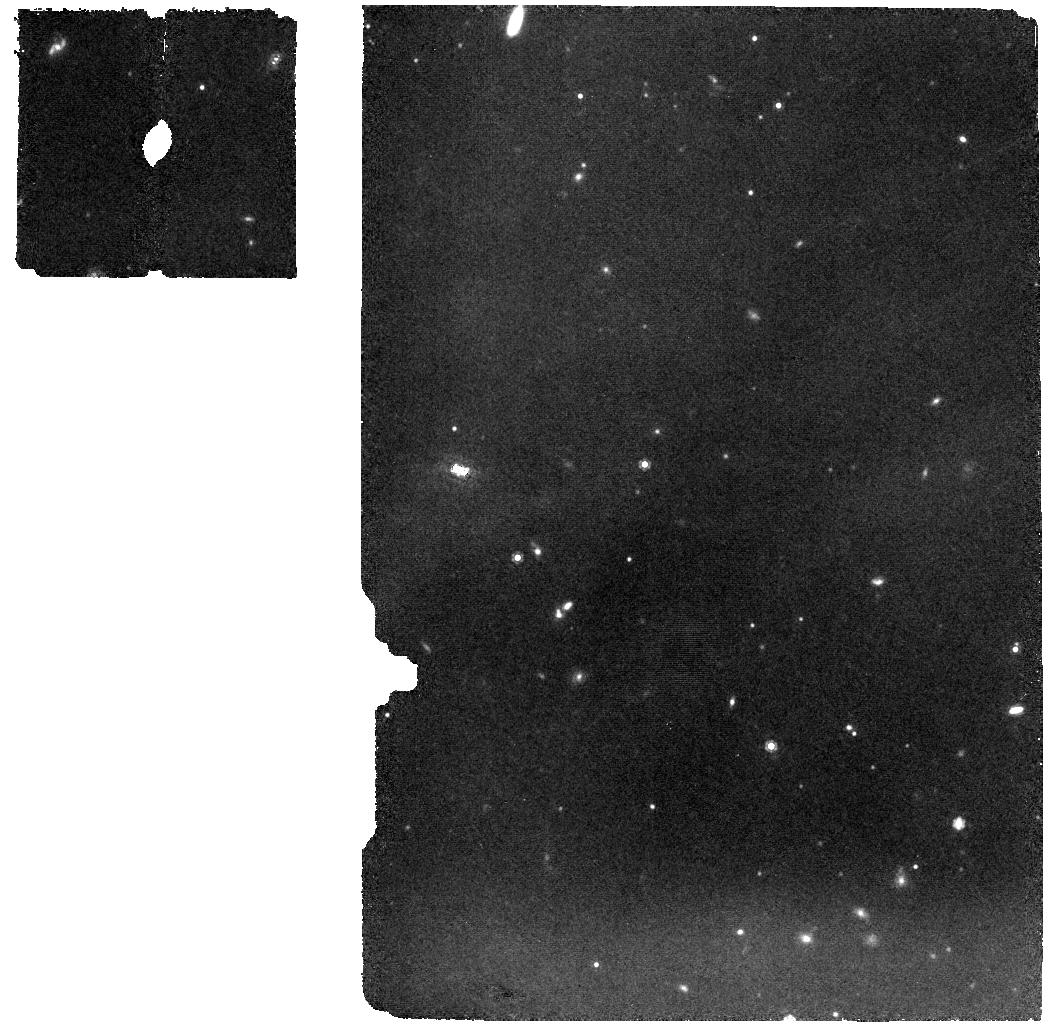
Target: 2MASS-J16064794-1841437
Instrument: MIRI
Filter: F1000W
Exposure: 28 min
Observation ID: jw02970-o002_t002_miri_f1000w

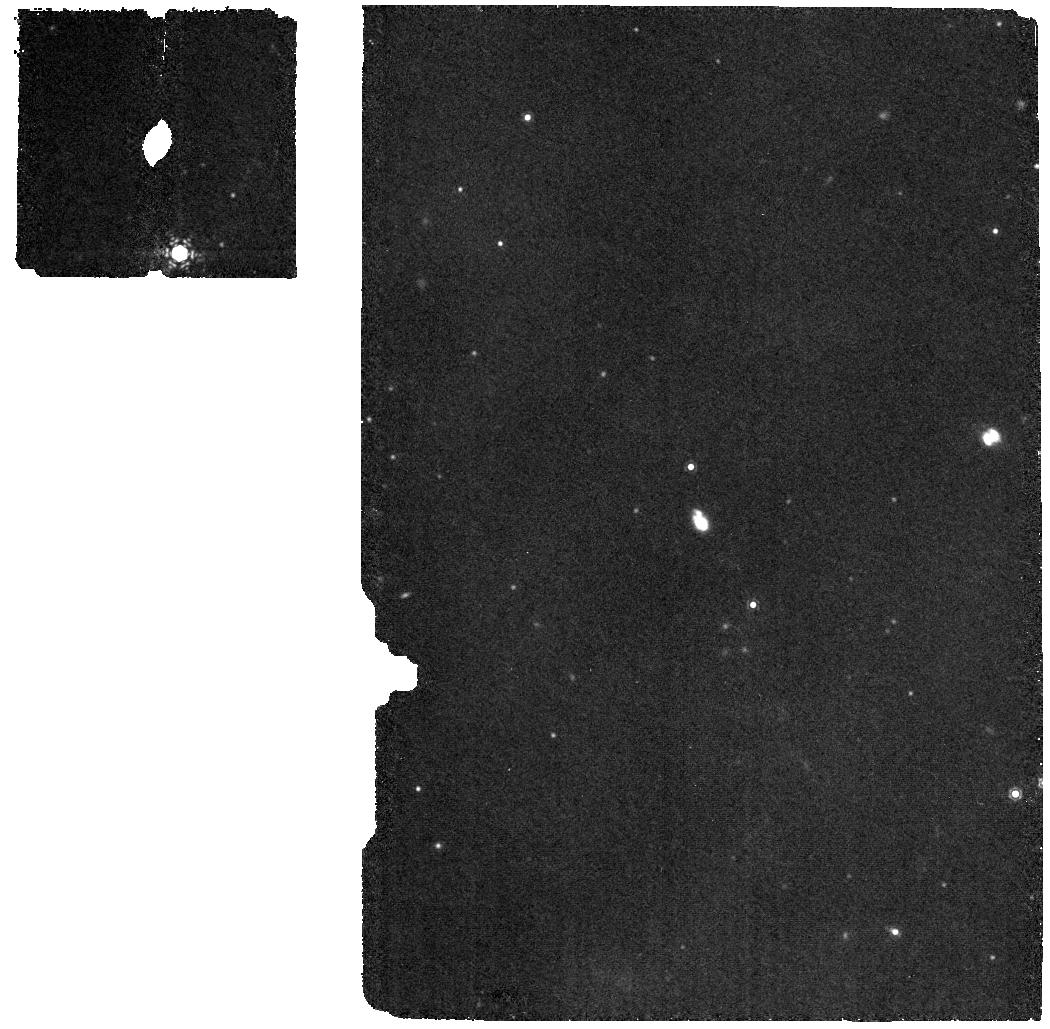
Target: 2MASSJ16064385-1908056
Instrument: MIRI
Filter: F1130W
Exposure: 28 min
Observation ID: jw02970-o014_t014_miri_f1130w

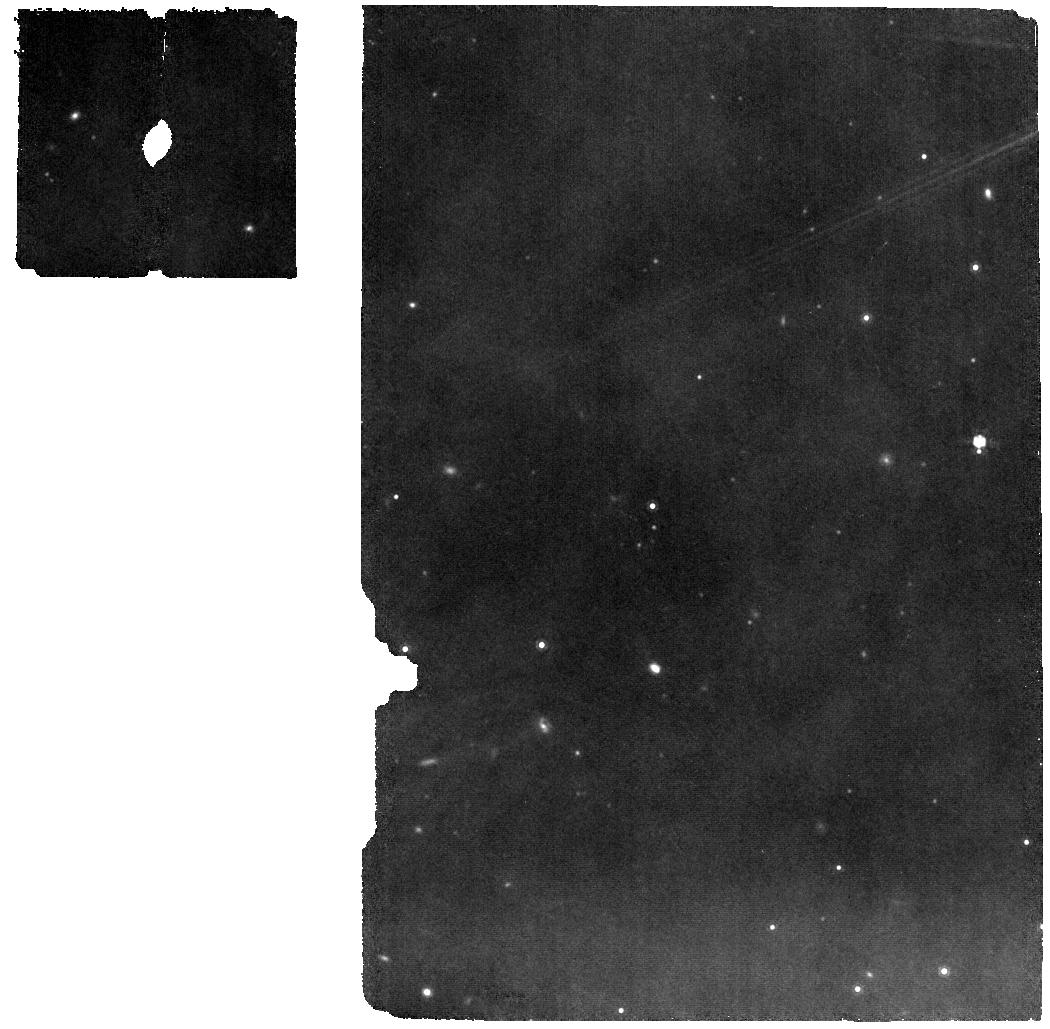
Target: 2MASSJ16123916-1859284
Instrument: MIRI
Filter: F1000W
Exposure: 9 min
Observation ID: jw02970-o007_t007_miri_f1000w

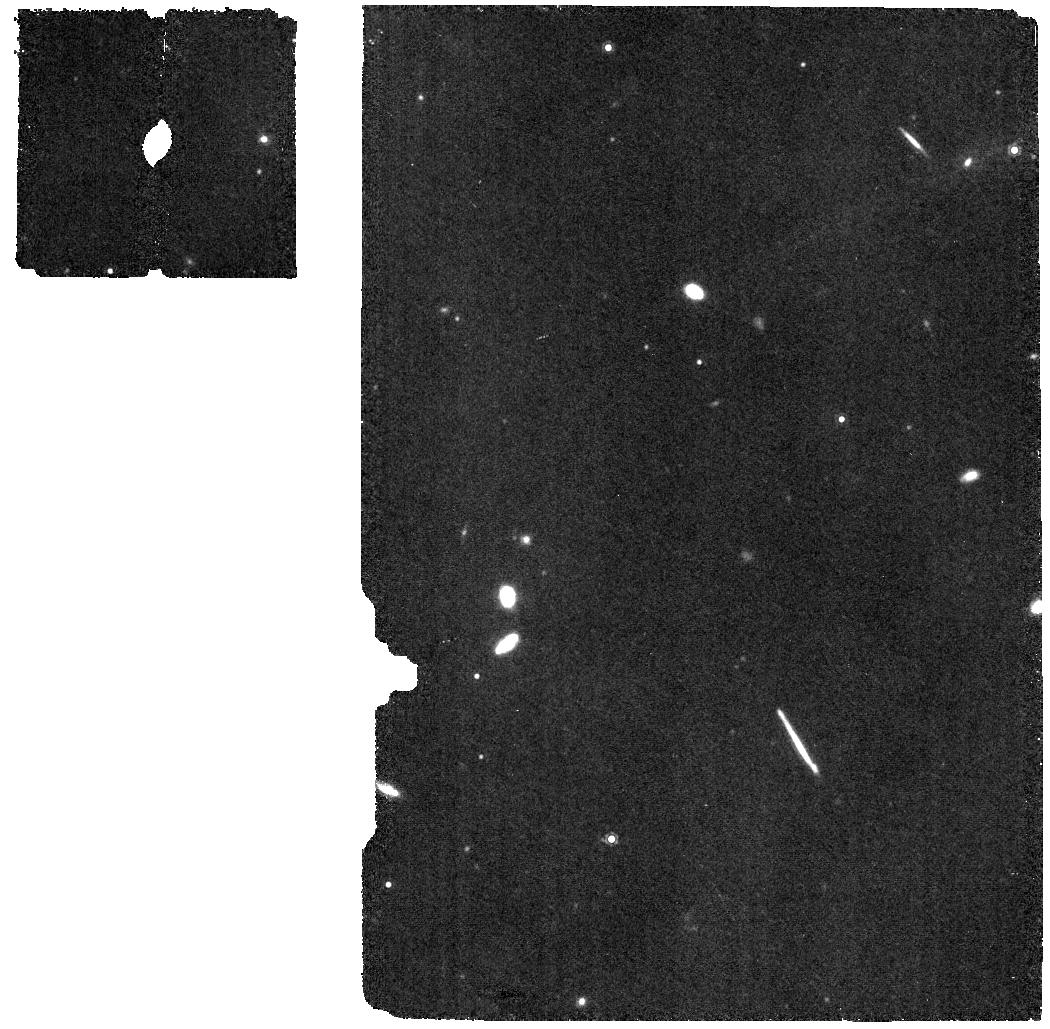
Target: 2MASSJ16062196-1928445
Instrument: MIRI
Filter: F1130W
Exposure: 9 min
Observation ID: jw02970-o008_t008_miri_f1130w

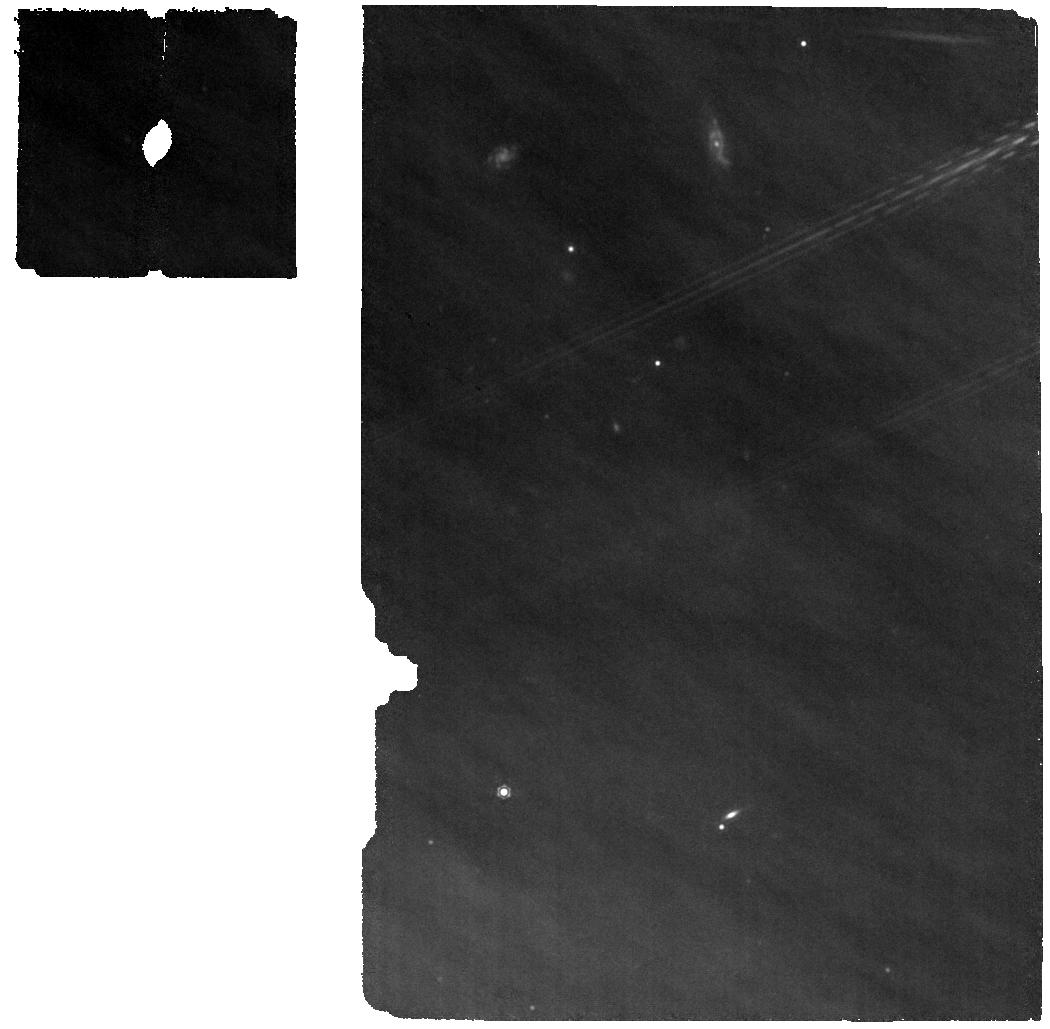
Target: 2MASSJ16142029-1906481
Instrument: MIRI
Filter: F1130W
Exposure: 5 min
Observation ID: jw02970-o003_t003_miri_f1130w

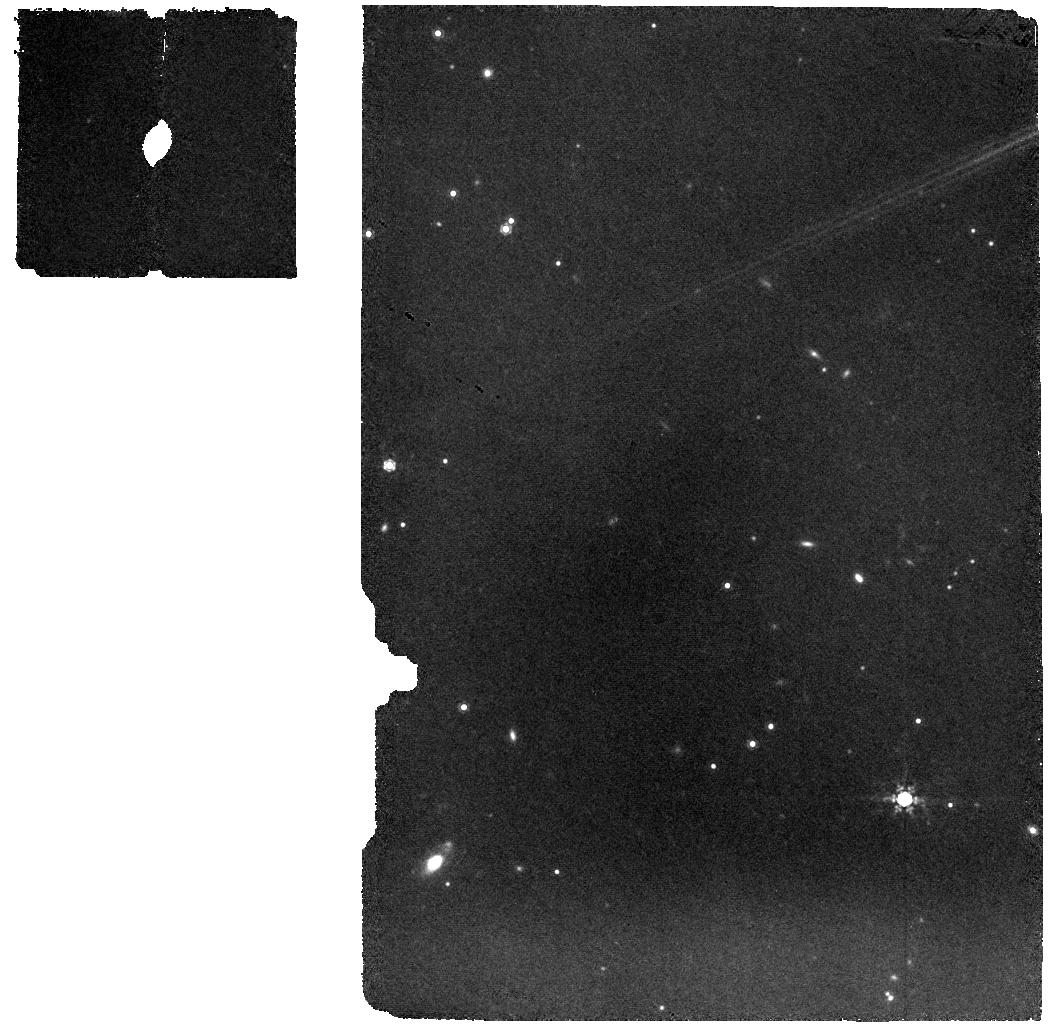
Target: 2MASSJ16052157-1821412
Instrument: MIRI
Filter: F1000W
Exposure: 9 min
Observation ID: jw02970-o006_t006_miri_f1000w

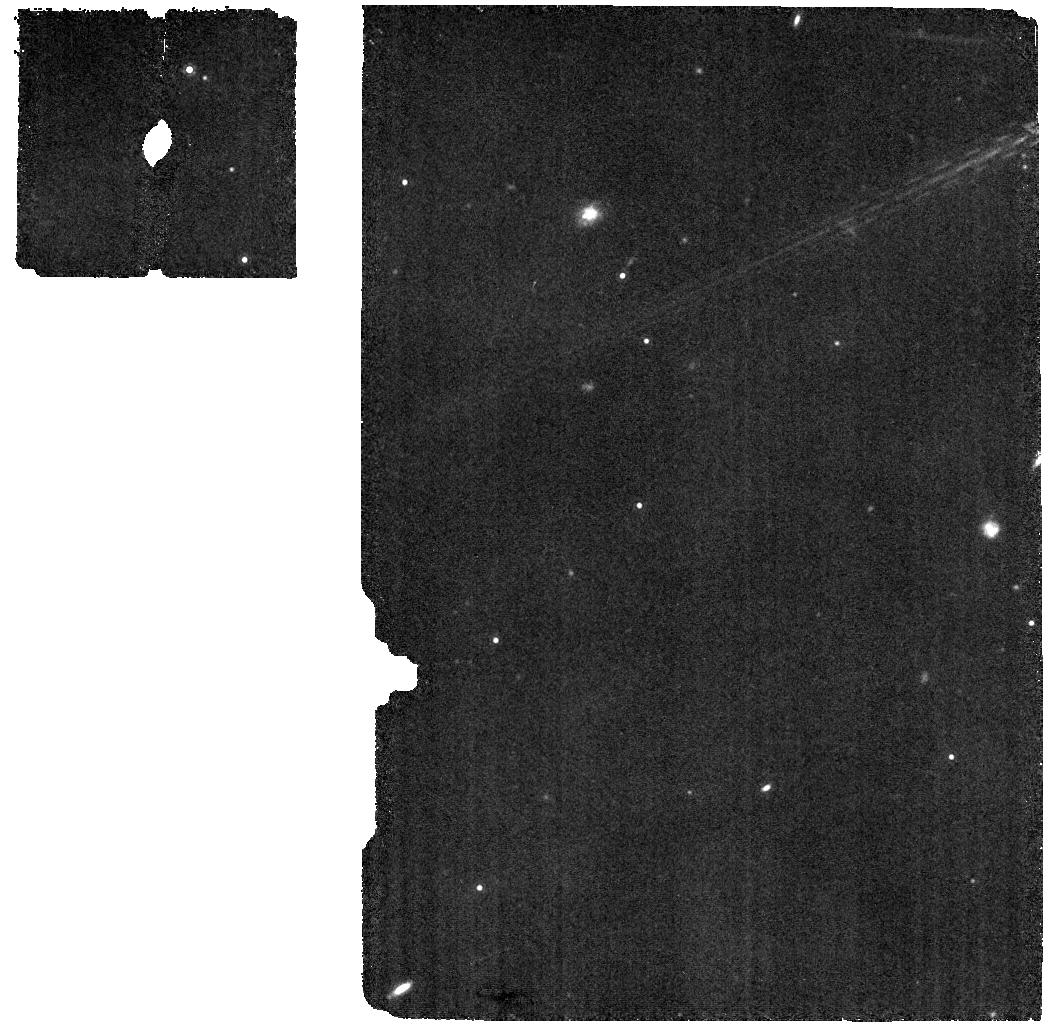
Target: 2MASSJ16153456-2242421
Instrument: MIRI
Filter: F1130W
Exposure: 5 min
Observation ID: jw02970-o004_t004_miri_f1130w

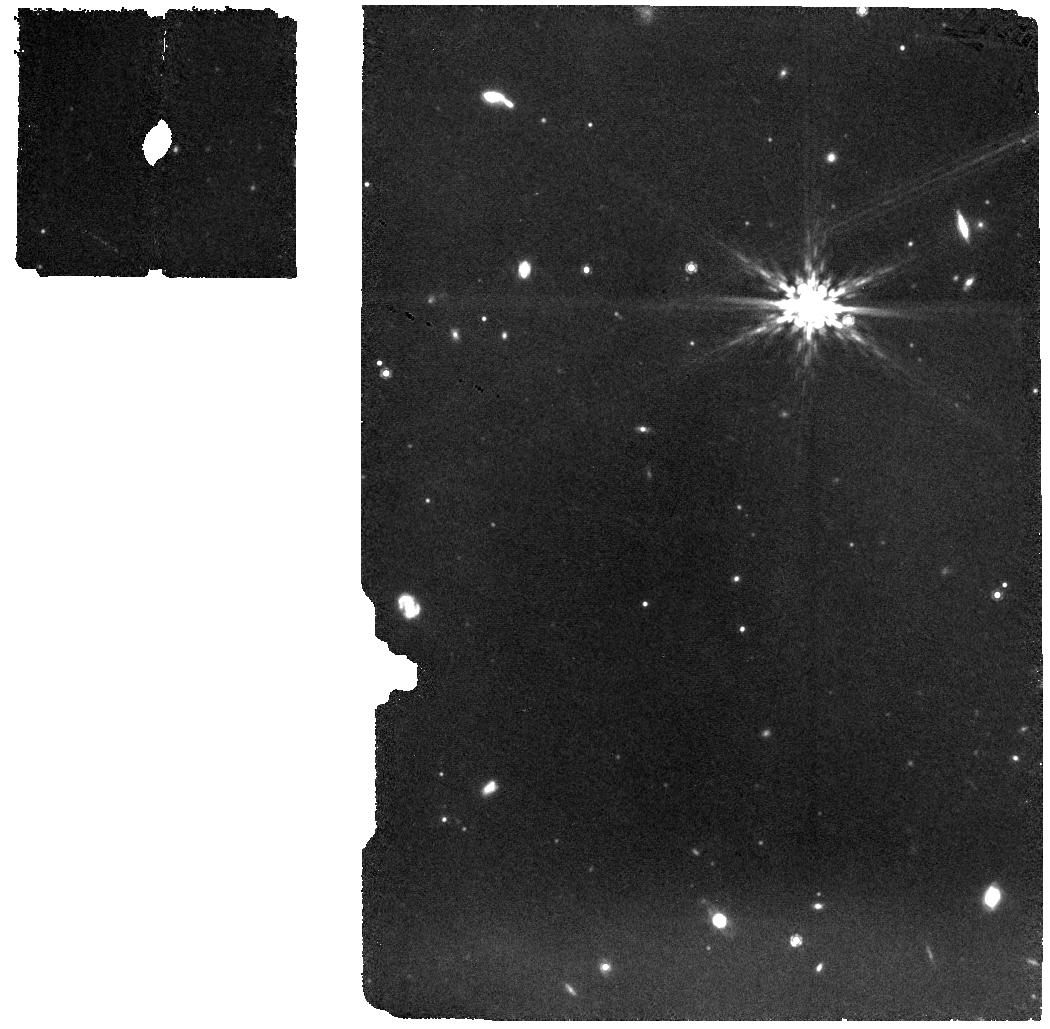
Target: 2MASSJ16035767-2031055
Instrument: MIRI
Filter: F1000W
Exposure: 9 min
Observation ID: jw02970-o009_t009_miri_f1000w

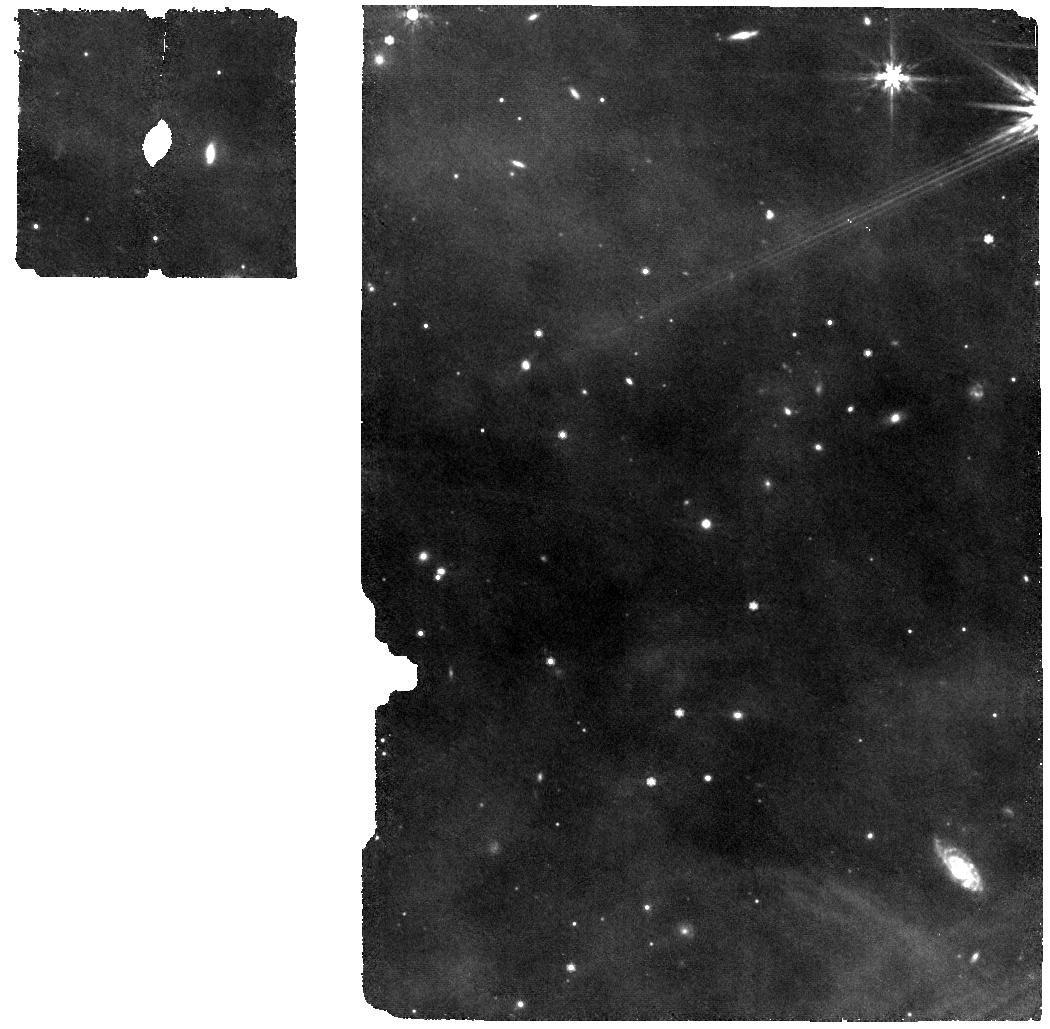
Target: 2MASSJ16042165-2130284
Instrument: MIRI
Filter: F770W
Exposure: 9 min
Observation ID: jw02970-o001_t001_miri_f770w

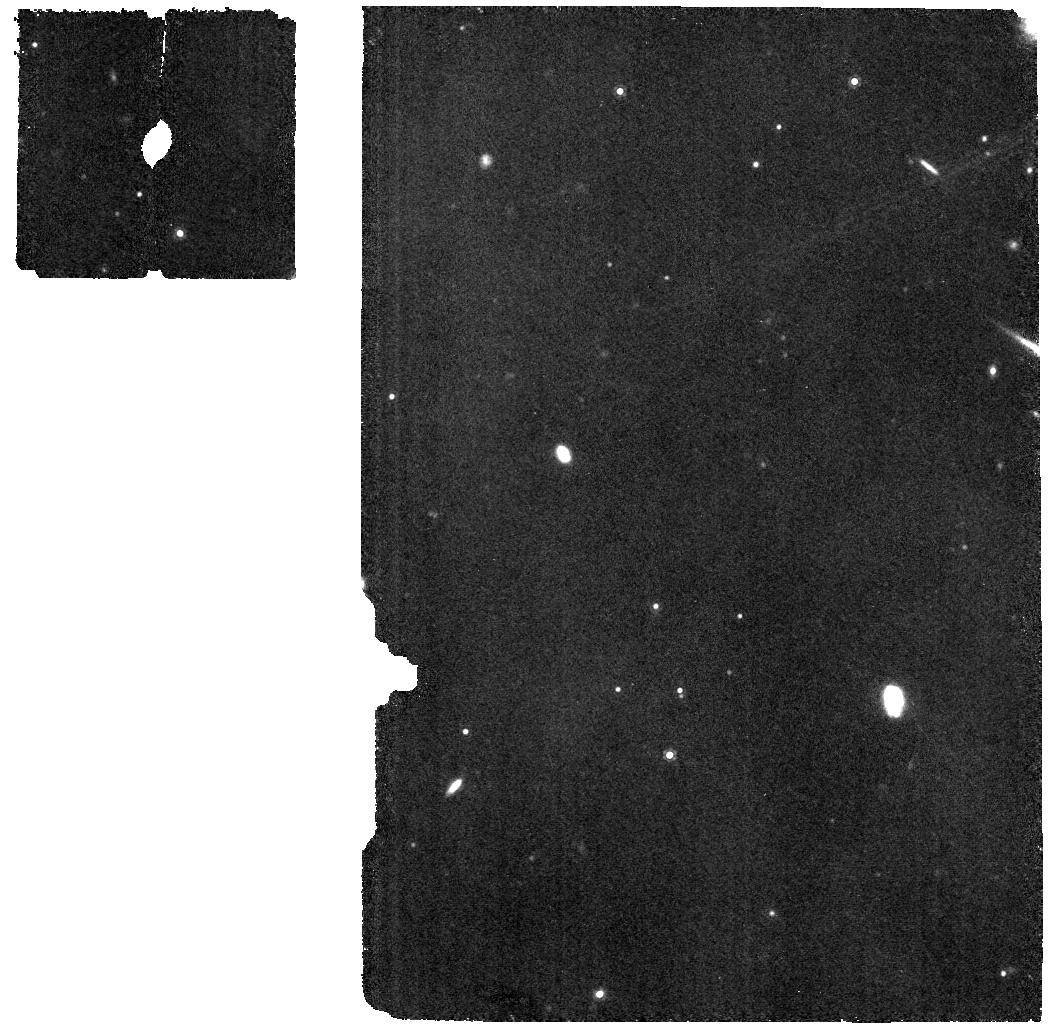
Target: 2MASSJ16111534-1757214
Instrument: MIRI
Filter: F1130W
Exposure: 9 min
Observation ID: jw02970-o013_t013_miri_f1130w

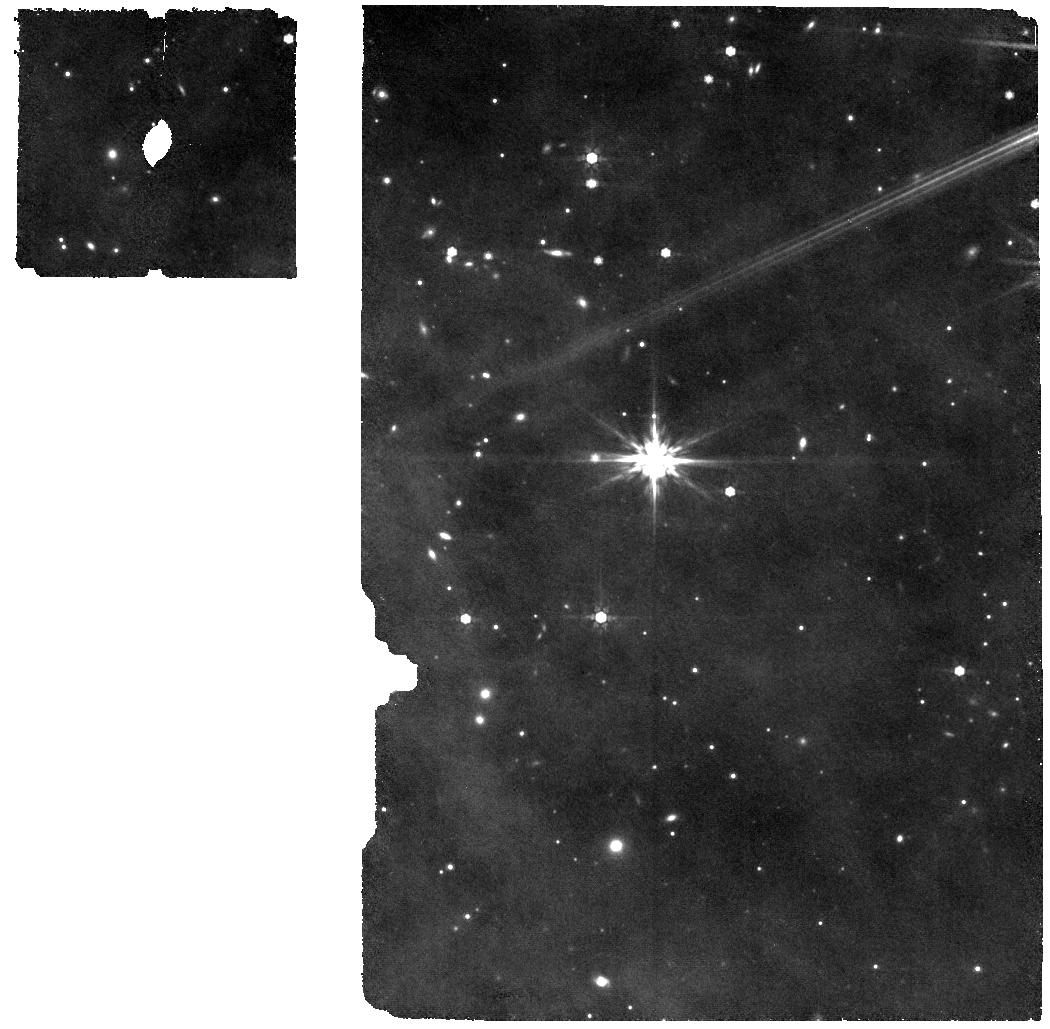
Target: 2MASSJ16141107-2305362
Instrument: MIRI
Filter: F770W
Exposure: 9 min
Observation ID: jw02970-o010_t010_miri_f770w

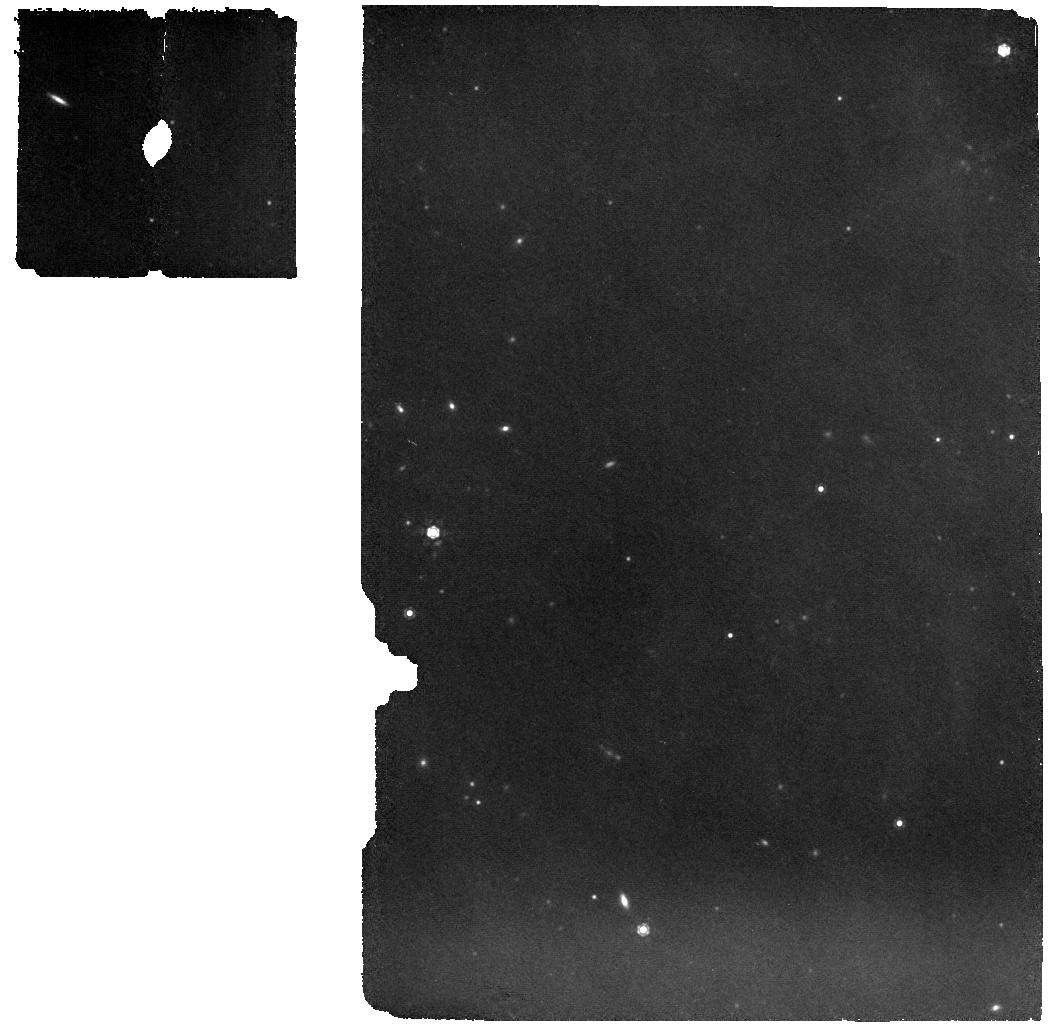
Target: 2MASS-J16120505-2043404
Instrument: MIRI
Filter: F1000W
Exposure: 14 min
Observation ID: jw02970-o012_t012_miri_f1000w

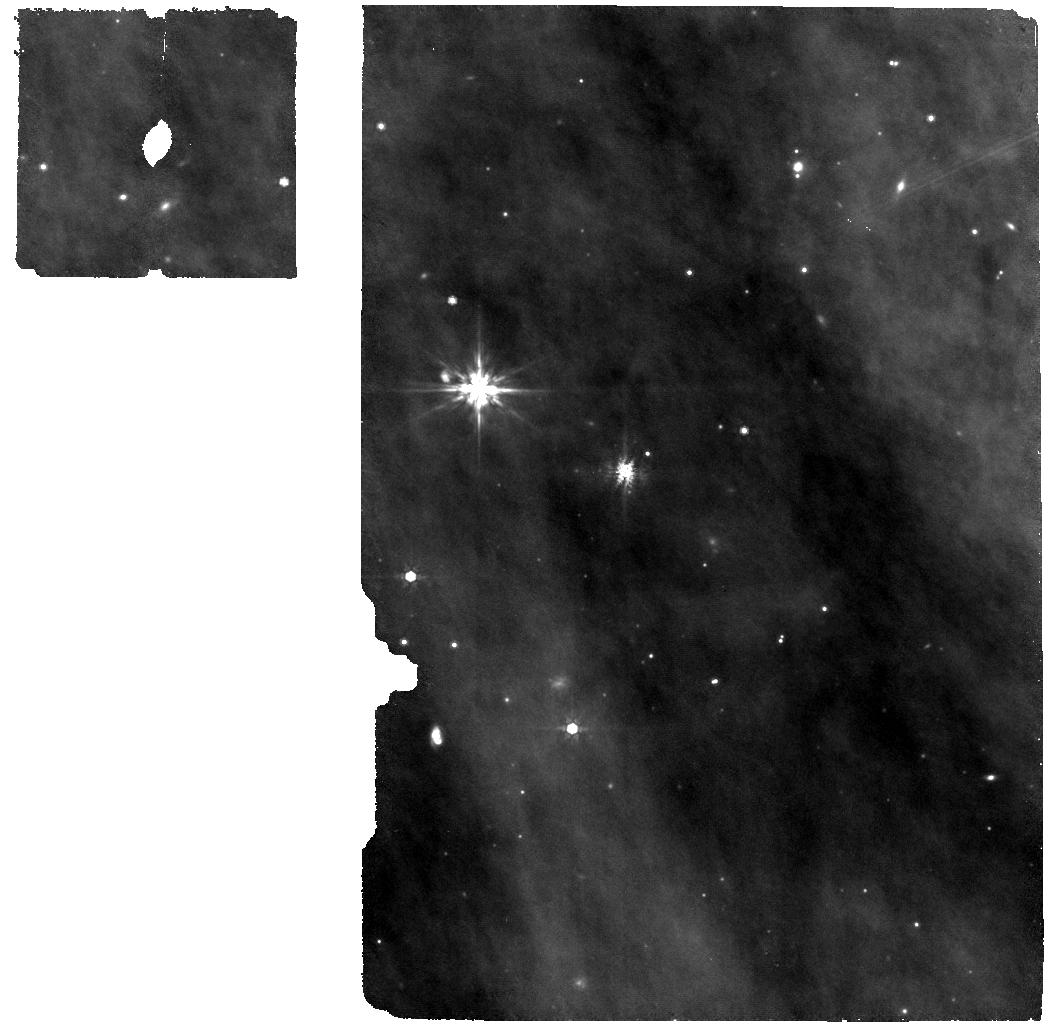
Target: 2MASSJ16153220-2010236
Instrument: MIRI
Filter: F770W
Exposure: 9 min
Observation ID: jw02970-o011_t011_miri_f770w

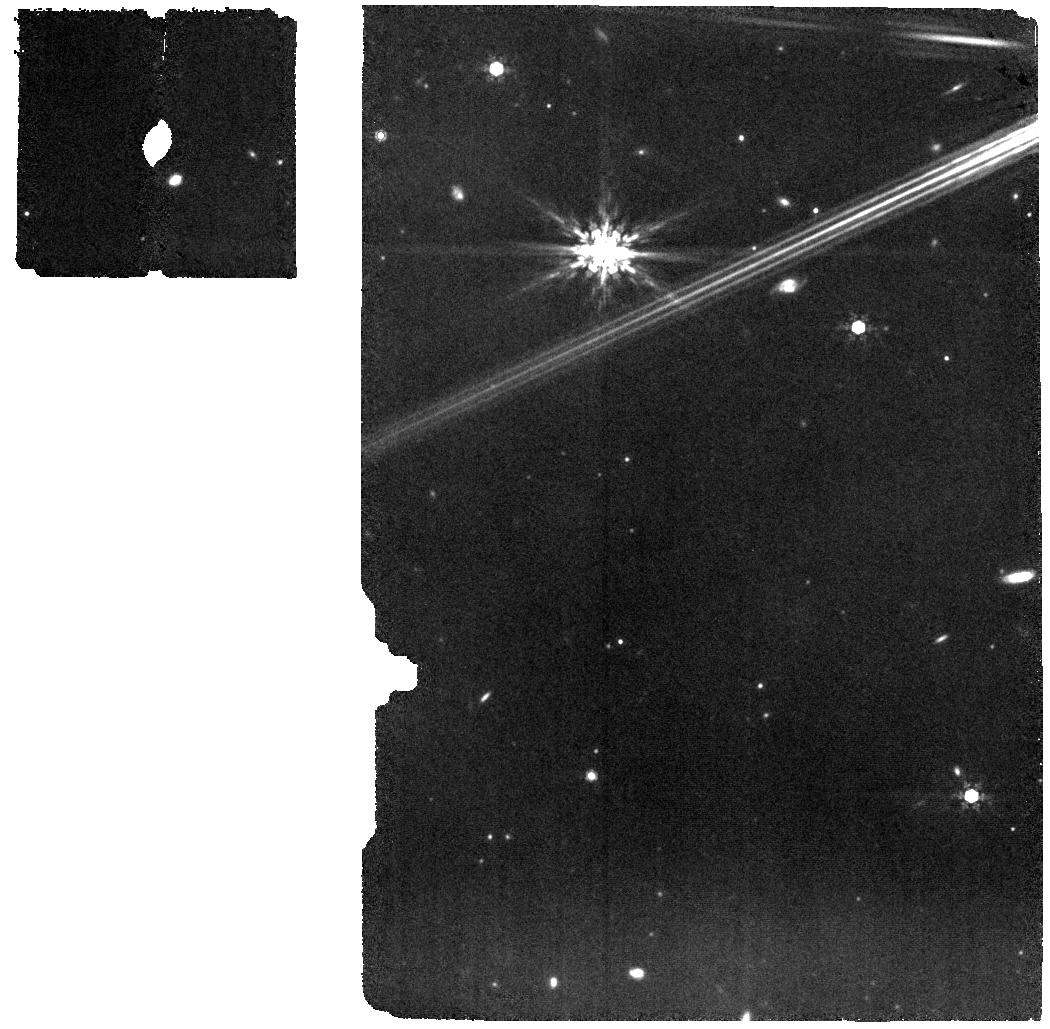
Target: 2MASSJ16075796-2040087
Instrument: MIRI
Filter: F1000W
Exposure: 5 min
Observation ID: jw02970-o005_t005_miri_f1000w

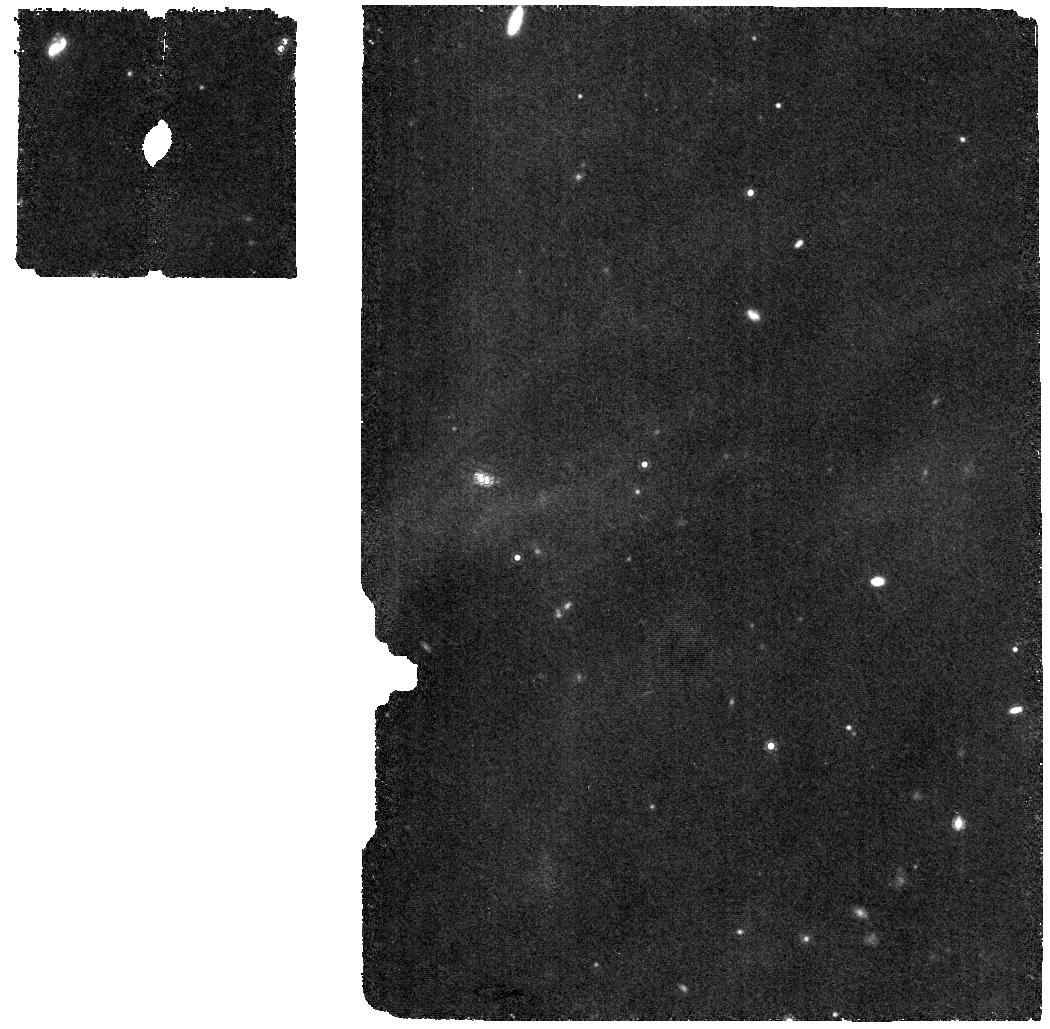
Target: 2MASS-J16064794-1841437
Instrument: MIRI
Filter: F1130W
Exposure: 28 min
Observation ID: jw02970-o002_t002_miri_f1130w

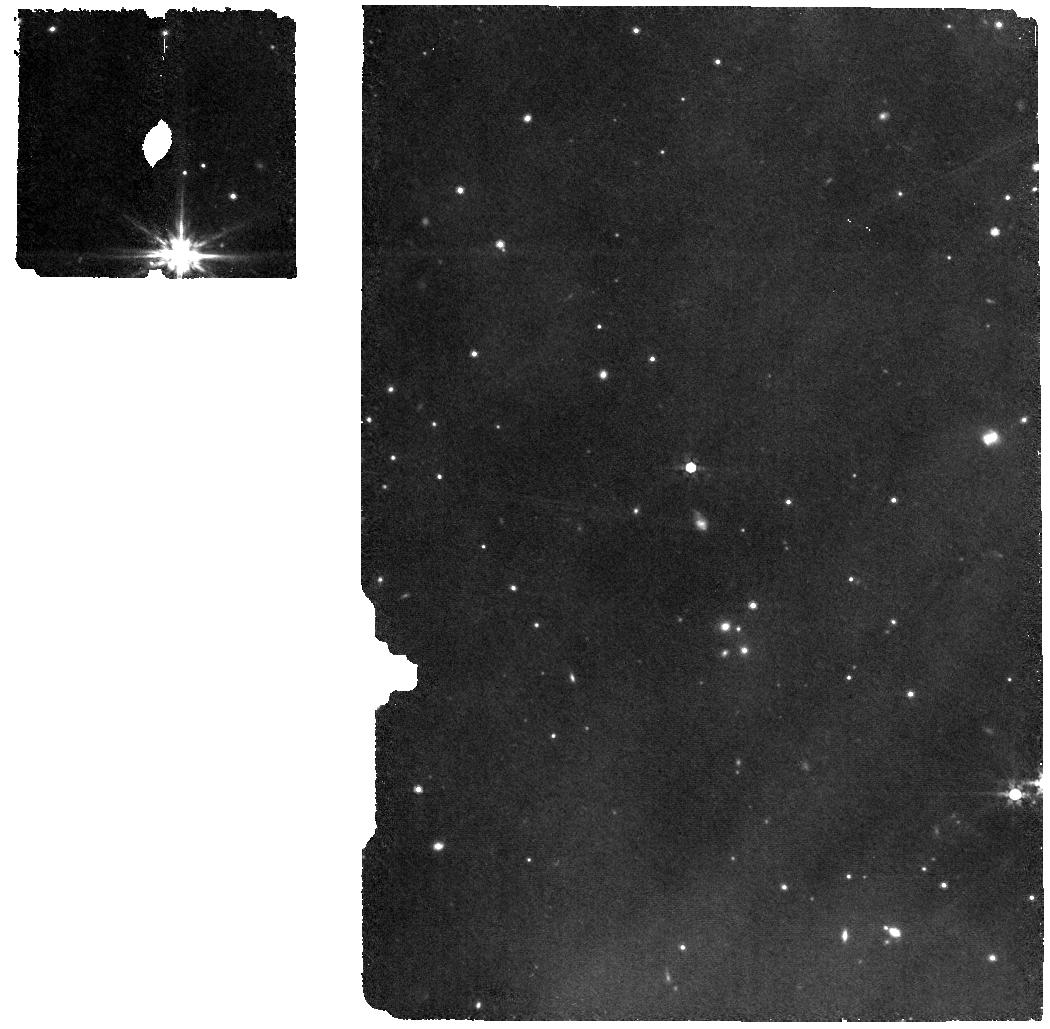
Target: 2MASSJ16064385-1908056
Instrument: MIRI
Filter: F770W
Exposure: 28 min
Observation ID: jw02970-o014_t014_miri_f770w

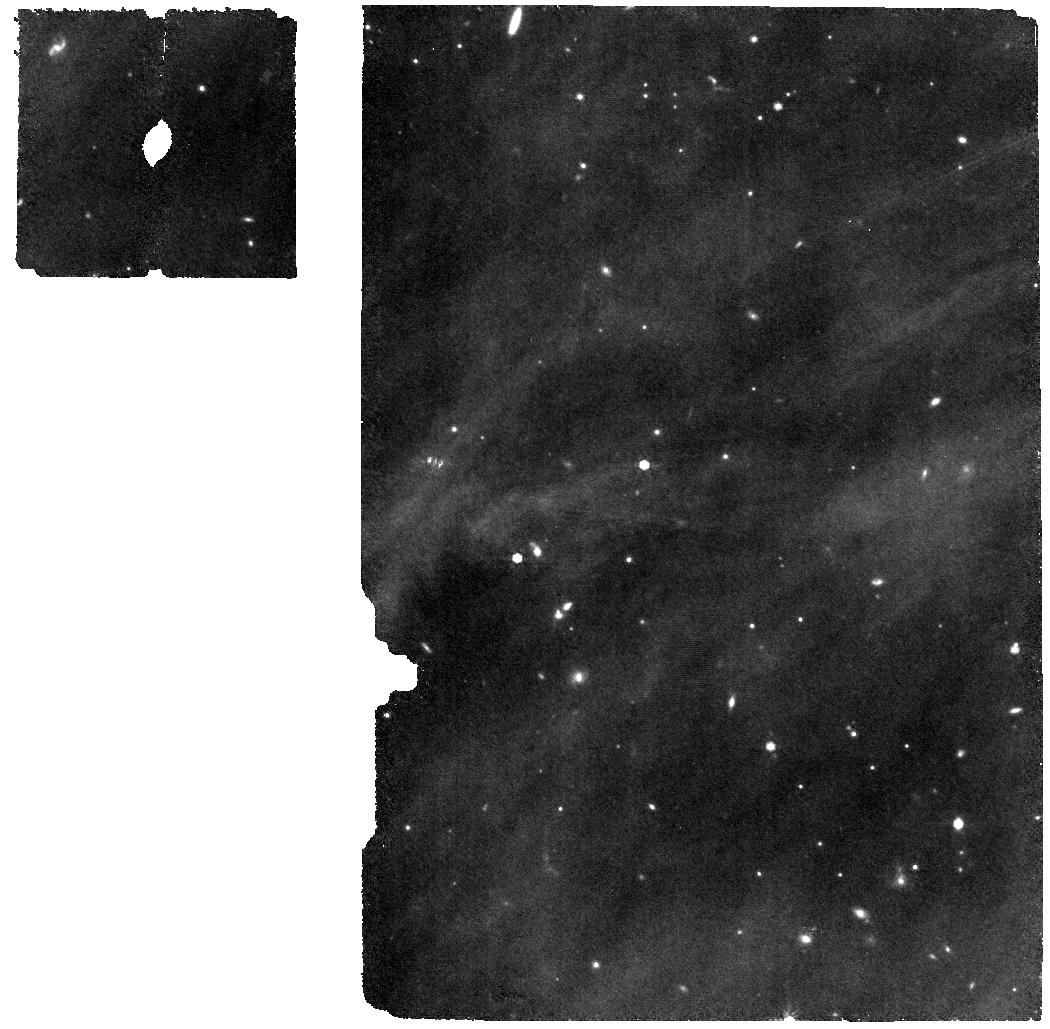
Target: 2MASS-J16064794-1841437
Instrument: MIRI
Filter: F770W
Exposure: 28 min
Observation ID: jw02970-o002_t002_miri_f770w

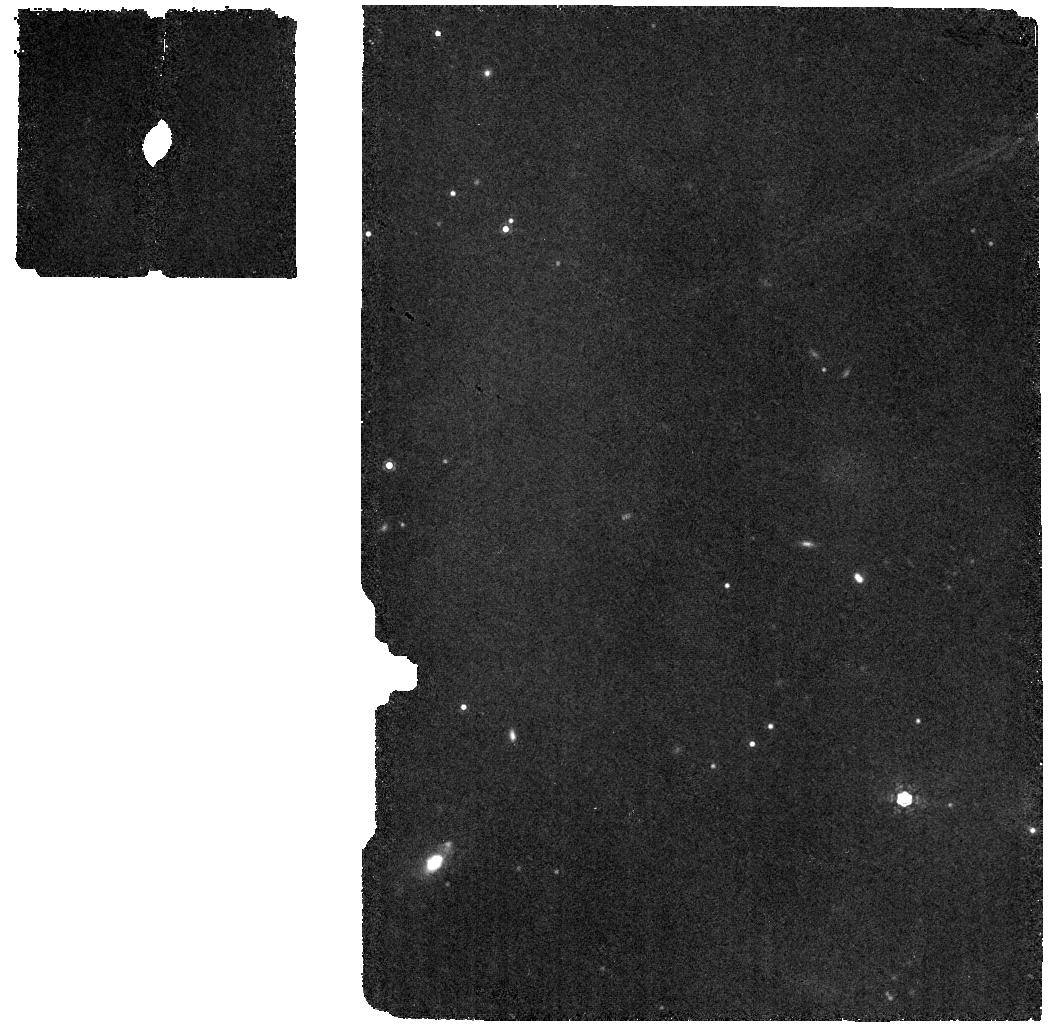
Target: 2MASSJ16052157-1821412
Instrument: MIRI
Filter: F1130W
Exposure: 9 min
Observation ID: jw02970-o006_t006_miri_f1130w

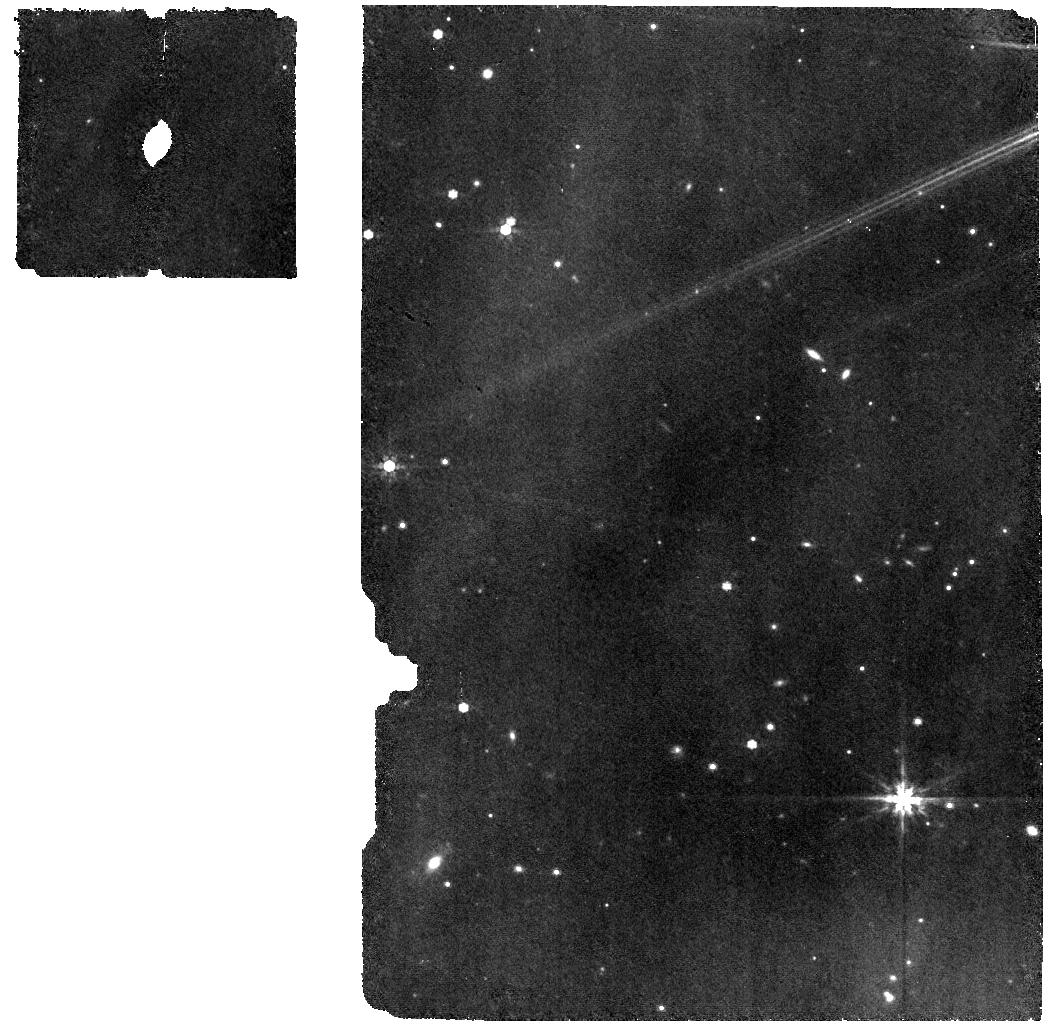
Target: 2MASSJ16052157-1821412
Instrument: MIRI
Filter: F770W
Exposure: 9 min
Observation ID: jw02970-o006_t006_miri_f770w

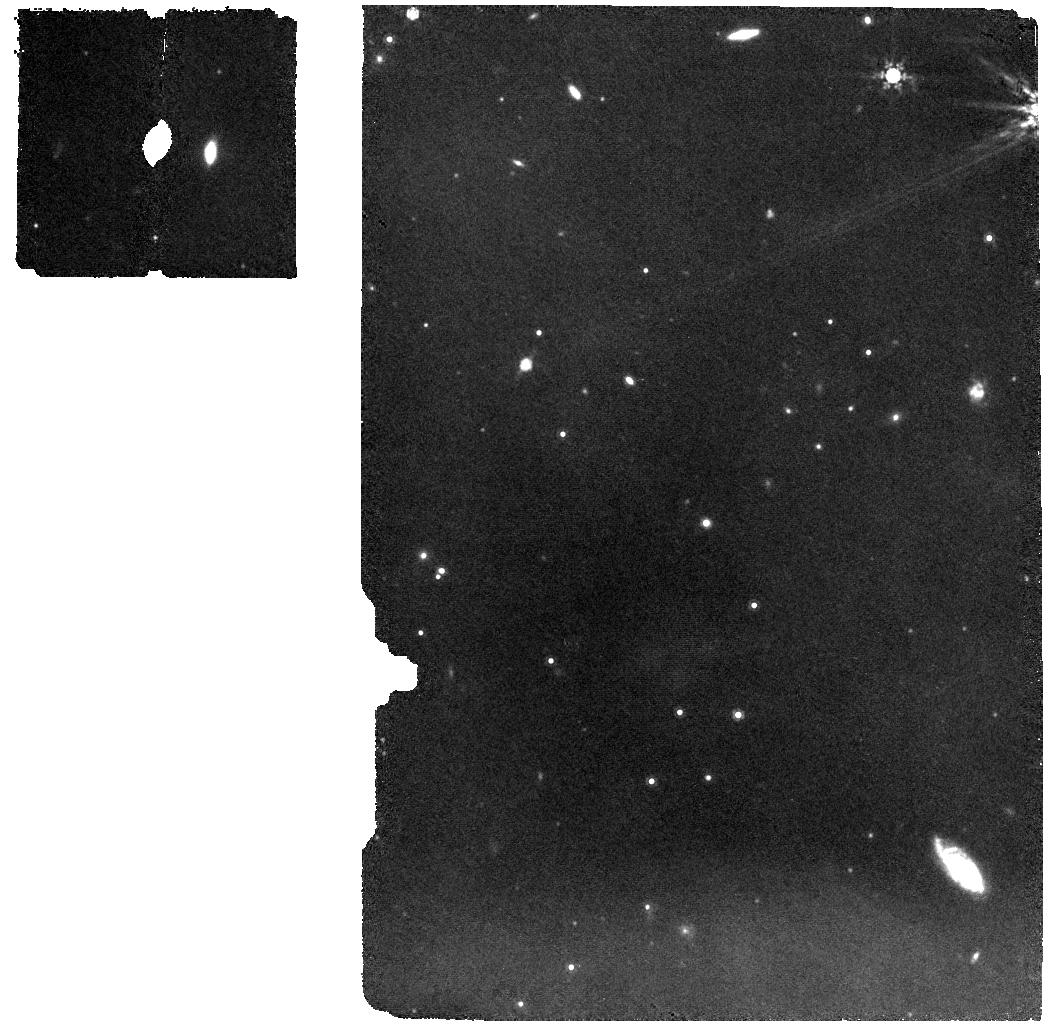
Target: 2MASSJ16042165-2130284
Instrument: MIRI
Filter: F1000W
Exposure: 9 min
Observation ID: jw02970-o001_t001_miri_f1000w

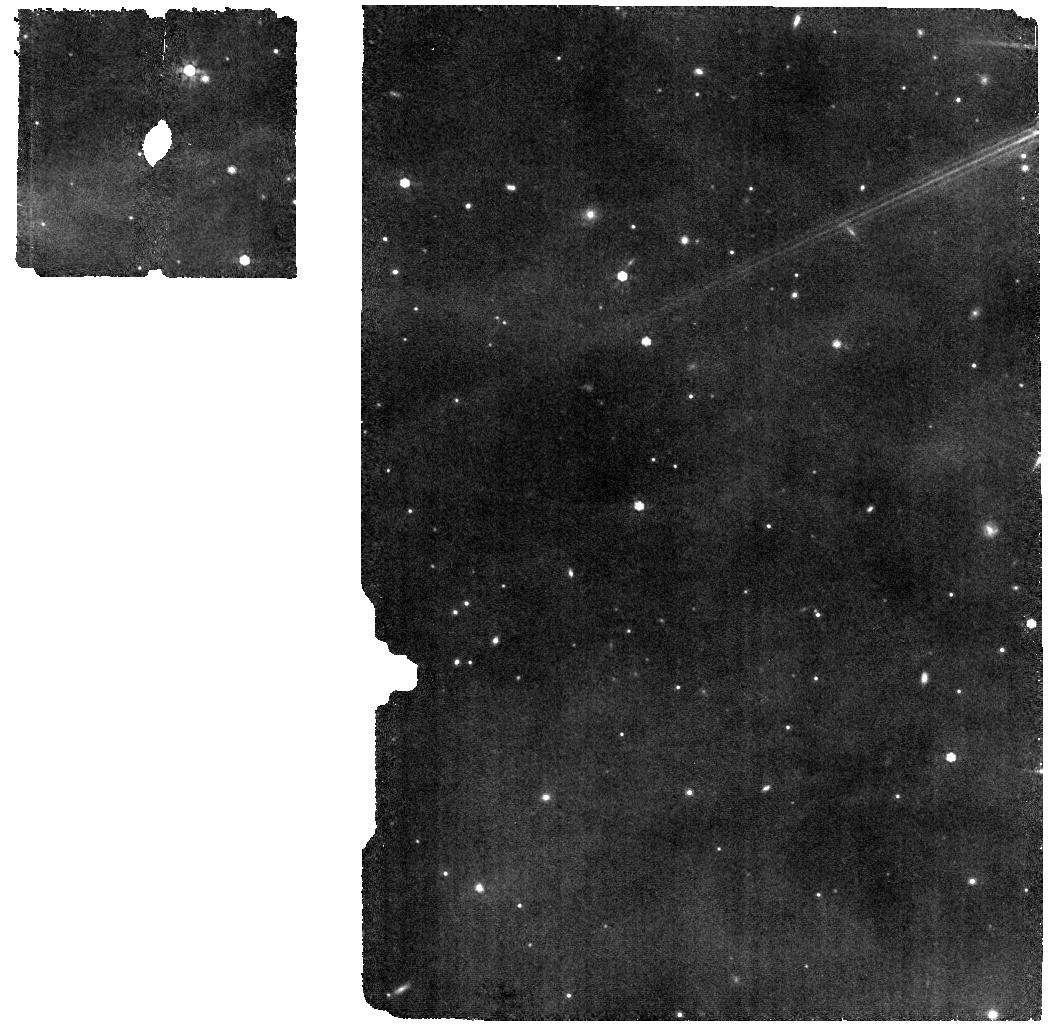
Target: 2MASSJ16153456-2242421
Instrument: MIRI
Filter: F770W
Exposure: 5 min
Observation ID: jw02970-o004_t004_miri_f770w

The volatile content and C/O ratio of old disks: constraints on young planet atmospheres (PI: Pascucci, Ilaria)

Sub-Neptunes are the most common type of planets inside 1 au. Their cores have likely formed via pebble accretion and their primordial envelopes accreted from the gas disk. There are hints of large scale inward drift of icy pebbles, possibly contributing to form sub-Neptunes, in ~1-3 Myr-old solar-type protoplanetary disks (Mstar~0.4-1.5Msun). The chemical inventory of these young disks will be soon characterized in detail via GTO and Cycle1 MIRI-MRS programs. Unfortunately, disks at later evolutionary stages, when sub-Neptunes likely accrete their envelopes, are not covered in these programs. Here, we propose MIRI-MRS observations of a well-characterized sample of ~5-10 Myr-old solar-type protoplanetary disks to reveal their chemical inventory and, by comparing with the young disks, to constrain how it evolved. By covering ~3 orders of magnitude in millimeter flux, hence dust (pebble) mass, we will also test the prediction that the C/O elemental ratio inside the snowline becomes supersolar at these old ages, especially toward the faintest disks with the smallest dust content. Our observations will provide a glimpse into the chemical composition of gas that is accreted to form the primordial atmosphere of sub-Neptunes which is critical for the subsequent atmospheric loss and chemical evolution.